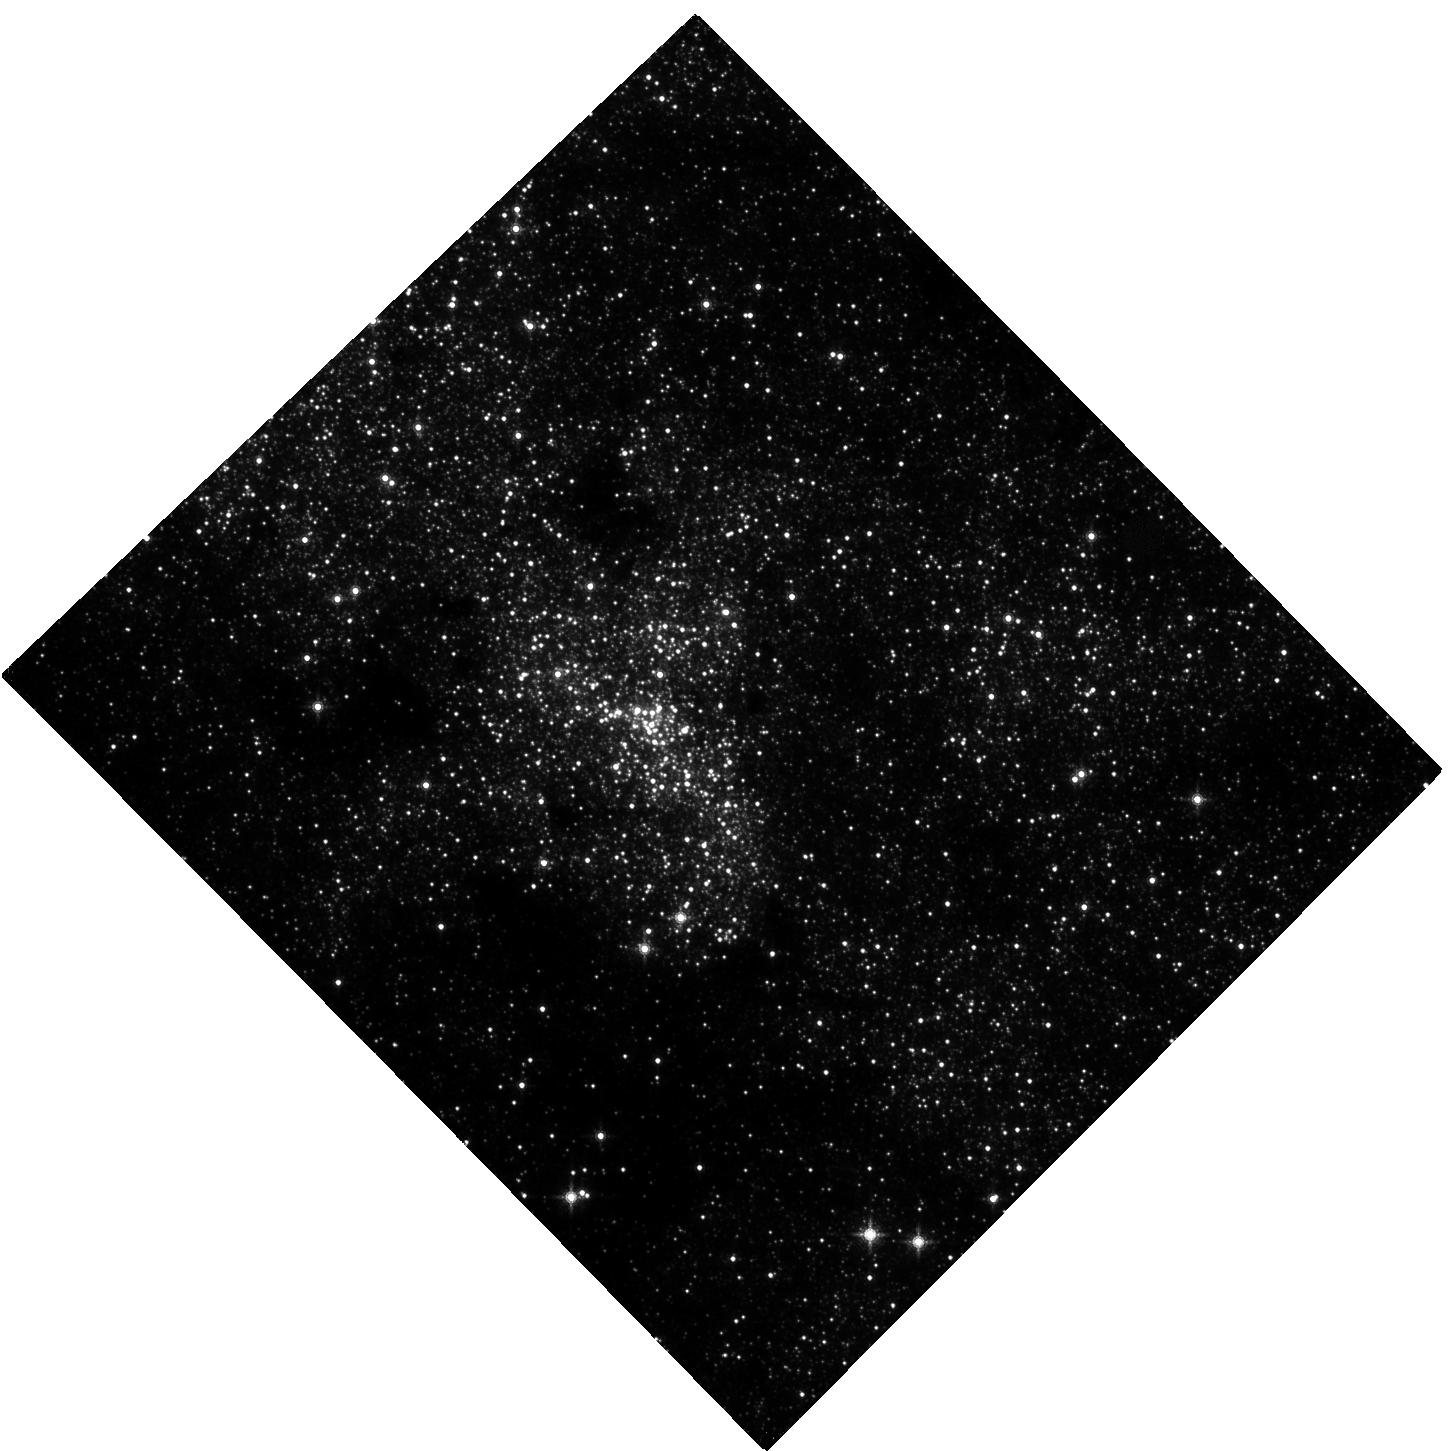
Target: NAME-SGR-A
Instrument: WFC3/IR
Filter: F153M
Exposure: 4 h
Observation ID: hst_13403_01_wfc3_ir_f153m_ic8j01

Monitoring the awakening of the dormant SMBH at the center of our galaxy (PI: Grosso, Nicolas)

The recently discovered G2 dense dusty gas cloud, infalling towards the dormant SMBH at the center of our galaxy SgrA*, should reach its pericenter in September 2013. The X-ray luminosity of SgrA* is expected to increase significantly at this period and the fragmentation of this cloud should lead to an enhanced activity period over several months/years. Therefore, we propose a large program to monitor SgrA* during the course of the G2 cloud near its pericenter passage and after this event, combining the XMM-Newton high-throughput with several multi-wavelength observations with ground-based telescopes and satellites. This will offer us an unique opportunity to study accretion events on a dormant SMBH and its (re-)activation process.